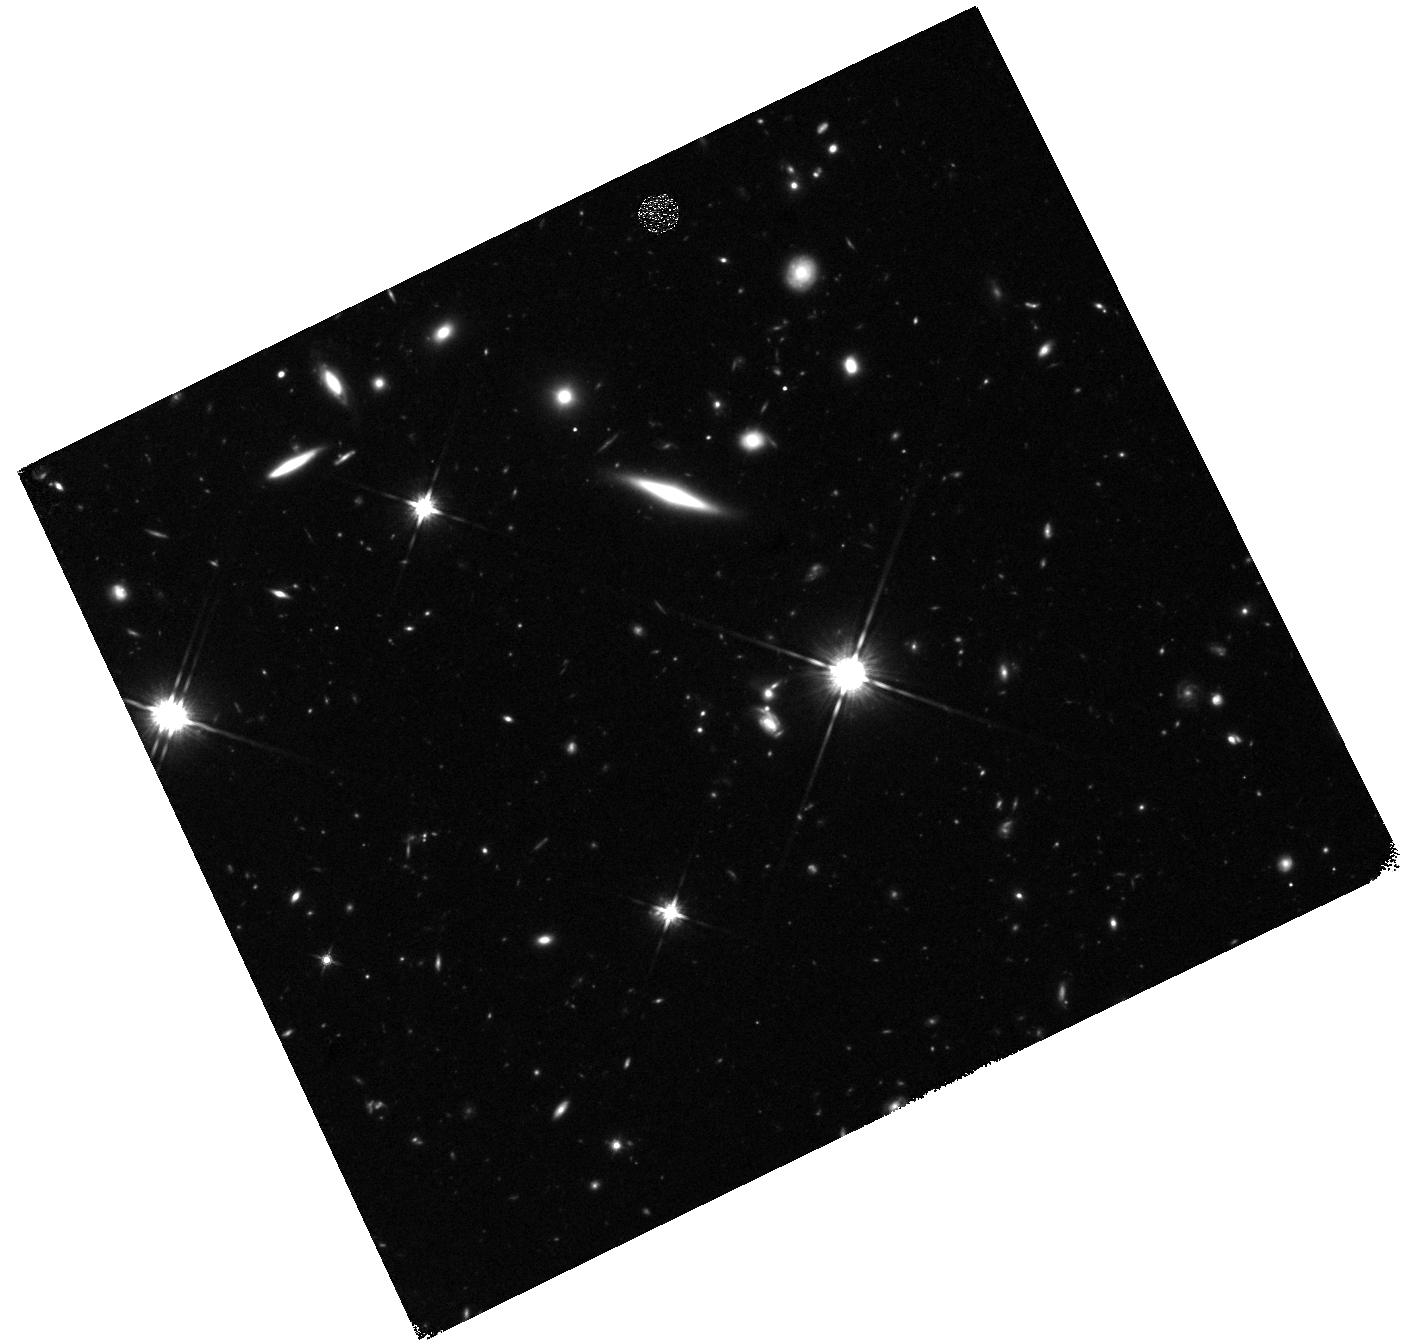
Target: AT2019OSY. Instrument: WFC3/IR. Filter: F140W. Exposure: 37 min. Observation ID: hst_15664_y1_wfc3_ir_f140w_ie4ky1

New insights from gravitational waves combined with electromagnetic light (PI: Levan, Andrew James)

Multimessenger astronomy -- the use of light combined with non-photonic messengers such as gravitational waves or neutrinos -- has come of age in the past year, thanks to the discovery of emission across the electromagnetic spectrum from a gravitational wave detected merging neutron star binary, and the identification of at least one source of very high energy neutrinos. Here we propose to exploit the unique UV to near-IR abilities of HST, in combination with a large ground-based campaign, to pair gravitational wave and EM information for a range of merger events with varying inclinations and mass ratios. We will map out the diversity of transient behaviour, addressing many central questions in contemporary astrophysics, including; i) what is the contribution of binary neutron stars to heavy element enrichment across the Universe? ii) what is the local Hubble constant measured from gravitational waves, and how can HST determined distances enhance its accuracy? iii) what are the properties of jets launched during the merger, do all mergers create short GRBs for some observers? iv) what are the environments of the mergers, and what does this tell us about the channels to create the binaries? v) how do EM properties depend on binary parameters, particularly if one component is a black hole? The multimessenger era offers the ability to answer these questions for the first time. The capabilites of Hubble to observe outside atmospheric windows, with the spatial resolution to resolve point soures from complex backgrounds, and to track them beyond the limits of ground-based instrumentation will enable us to make pivotal contributions to this new, emergent field.